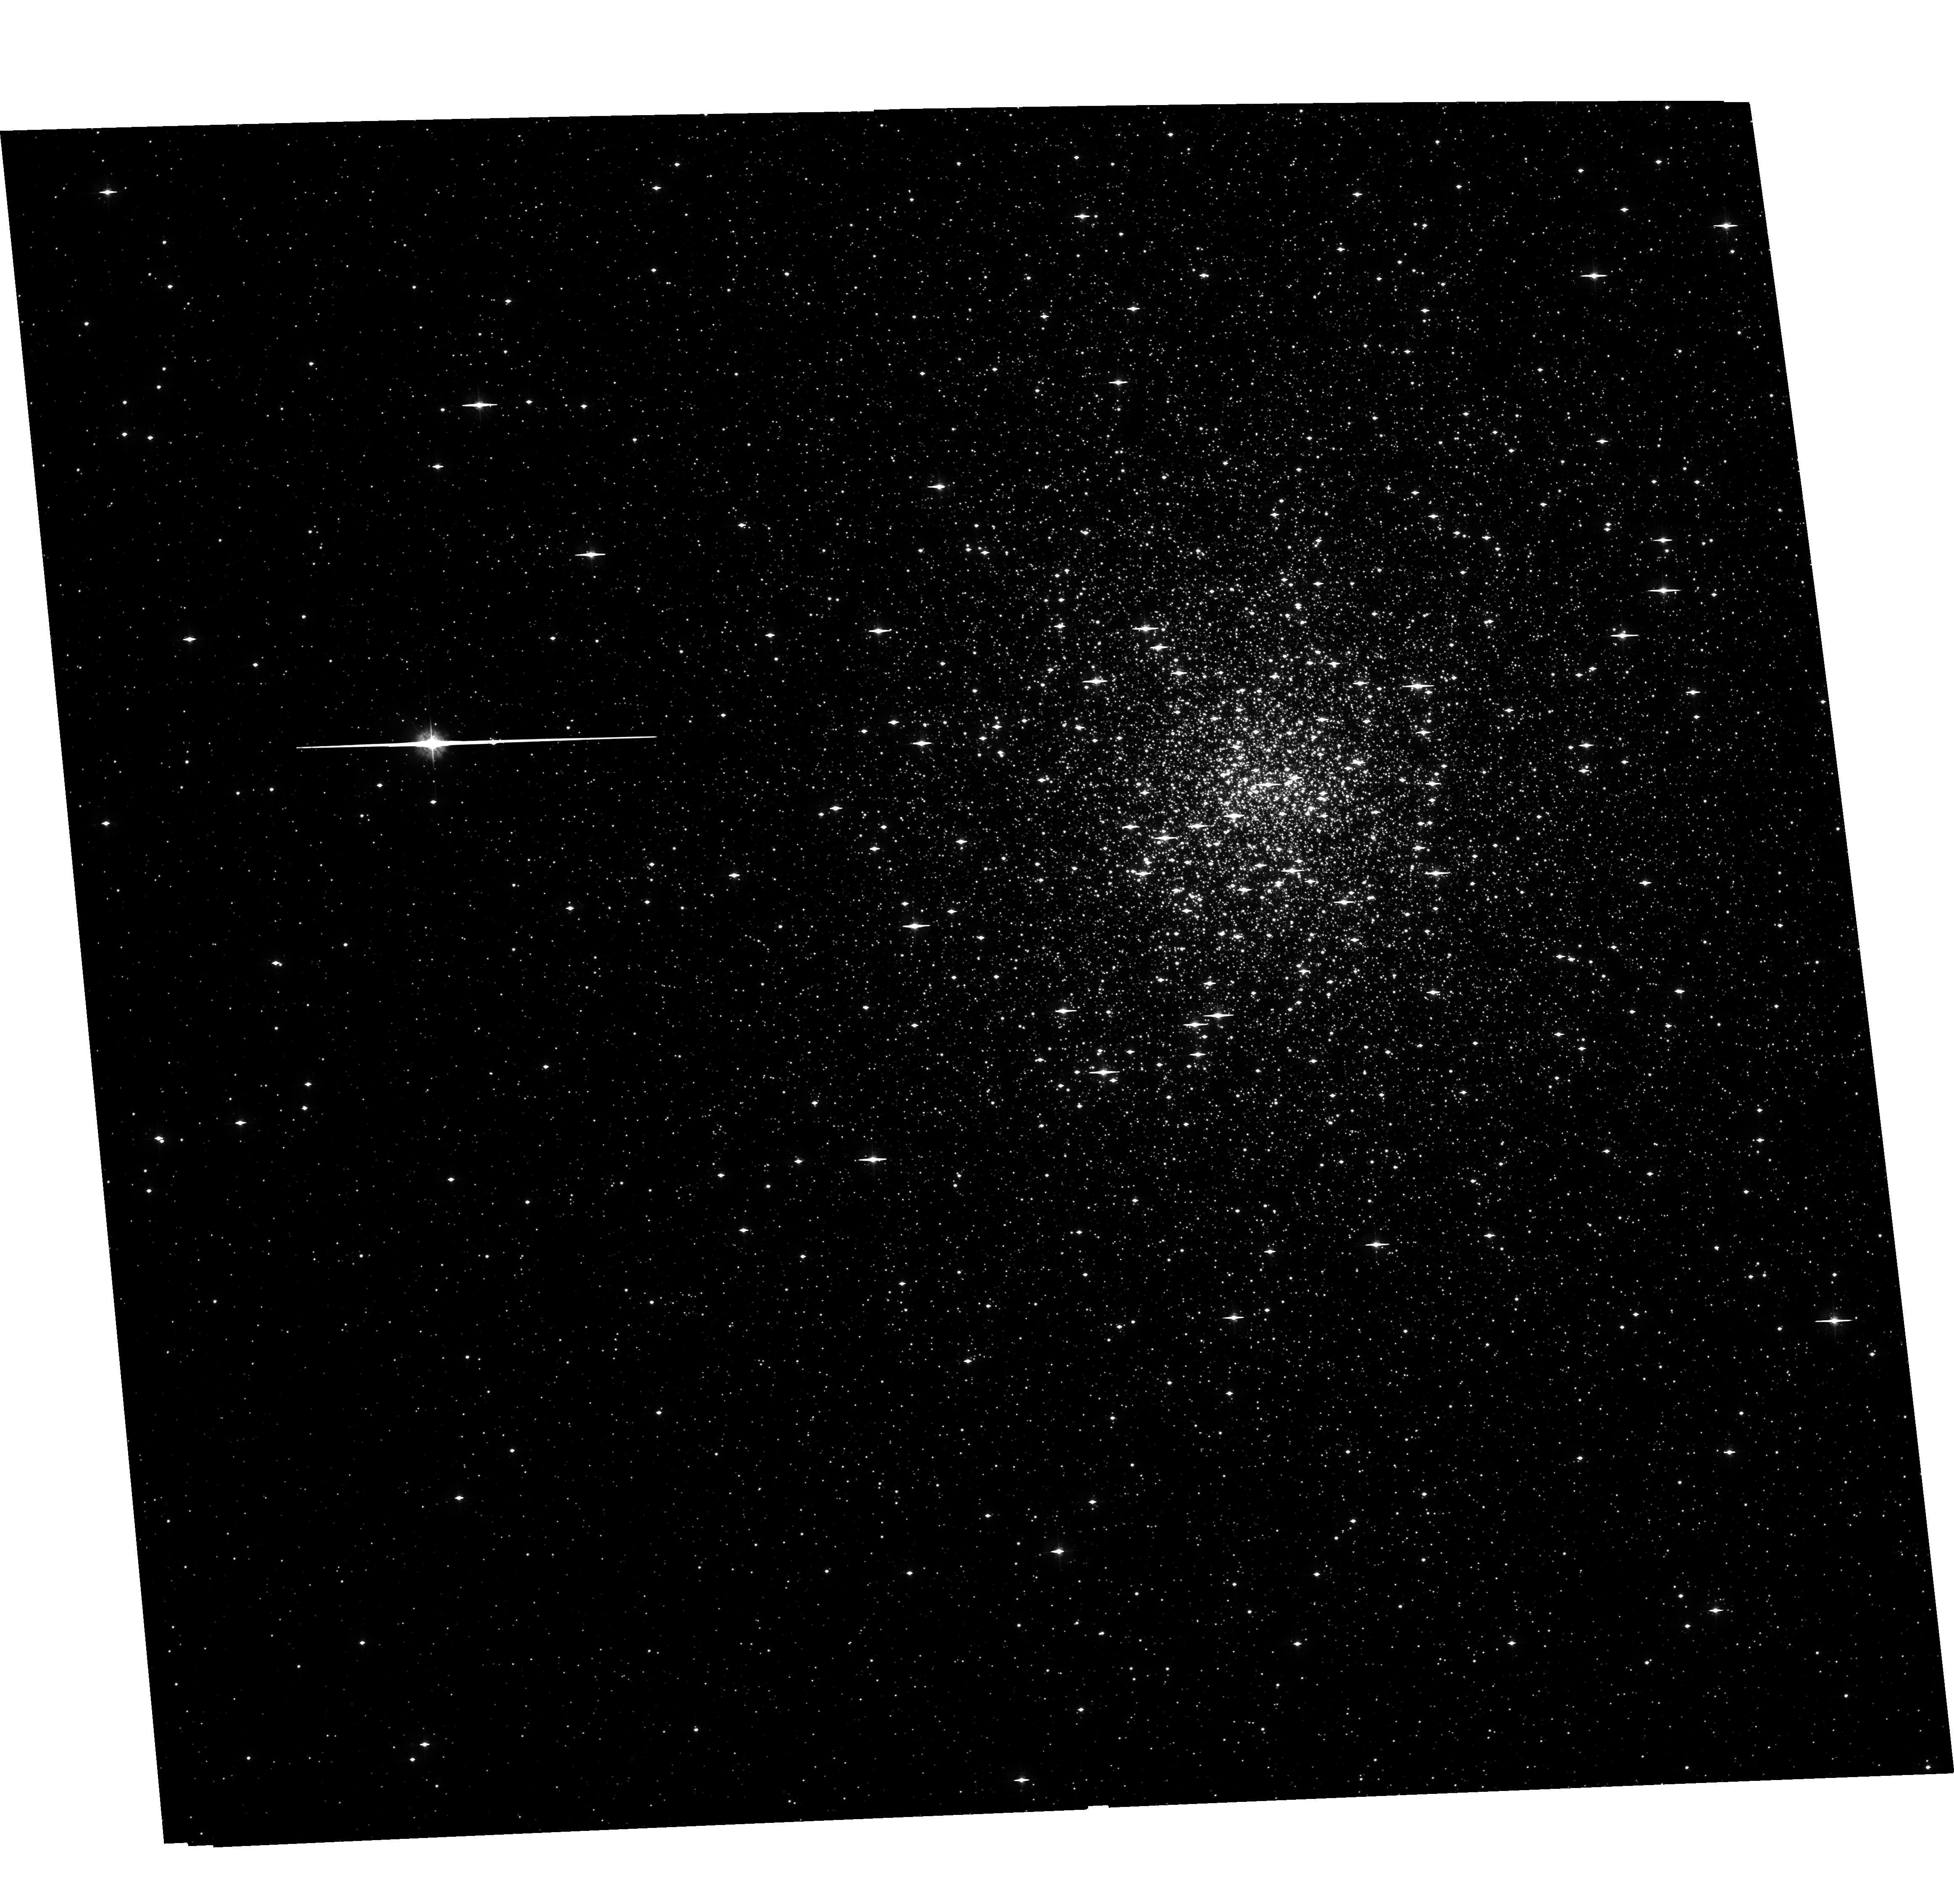
Target: NGC6541
Instrument: ACS/WFC
Filter: F435W
Exposure: 2.8 h
Observation ID: hst_10615_05_acs_wfc_f435w_j9dx05

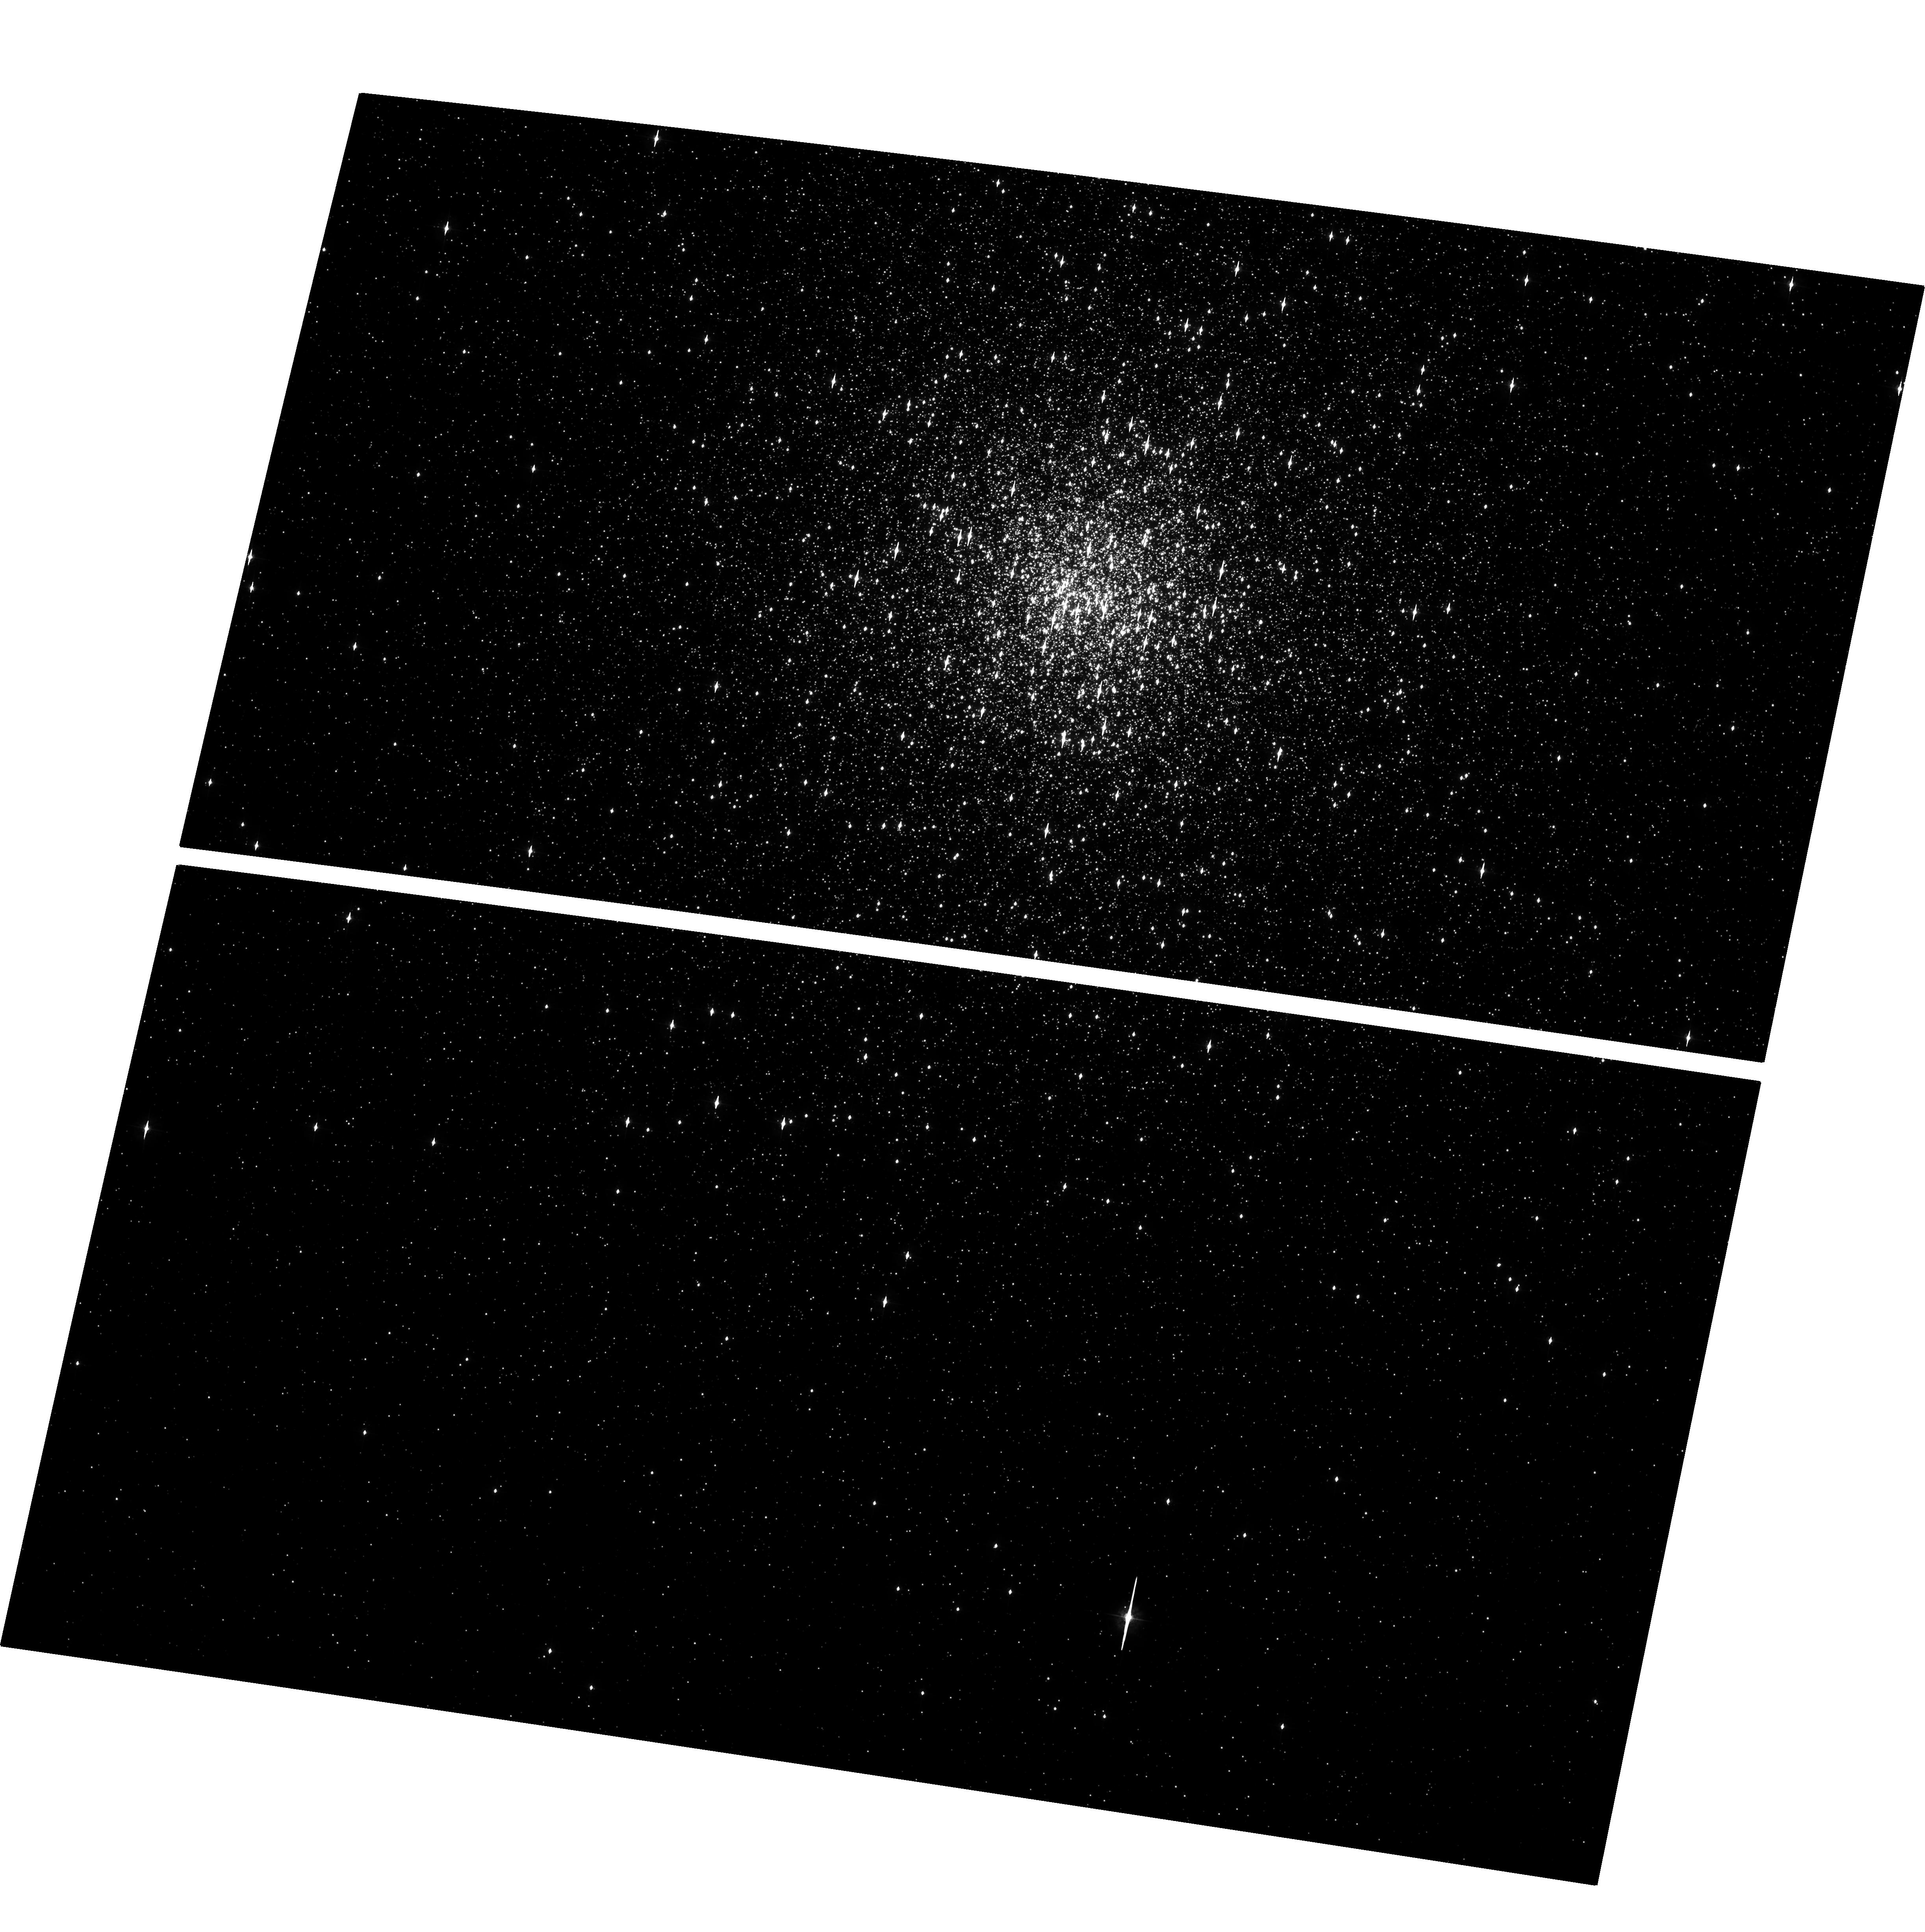
Target: NGC362
Instrument: ACS/WFC
Filter: F435W
Exposure: 2.9 h
Observation ID: hst_10615_01_acs_wfc_f435w_j9dx01

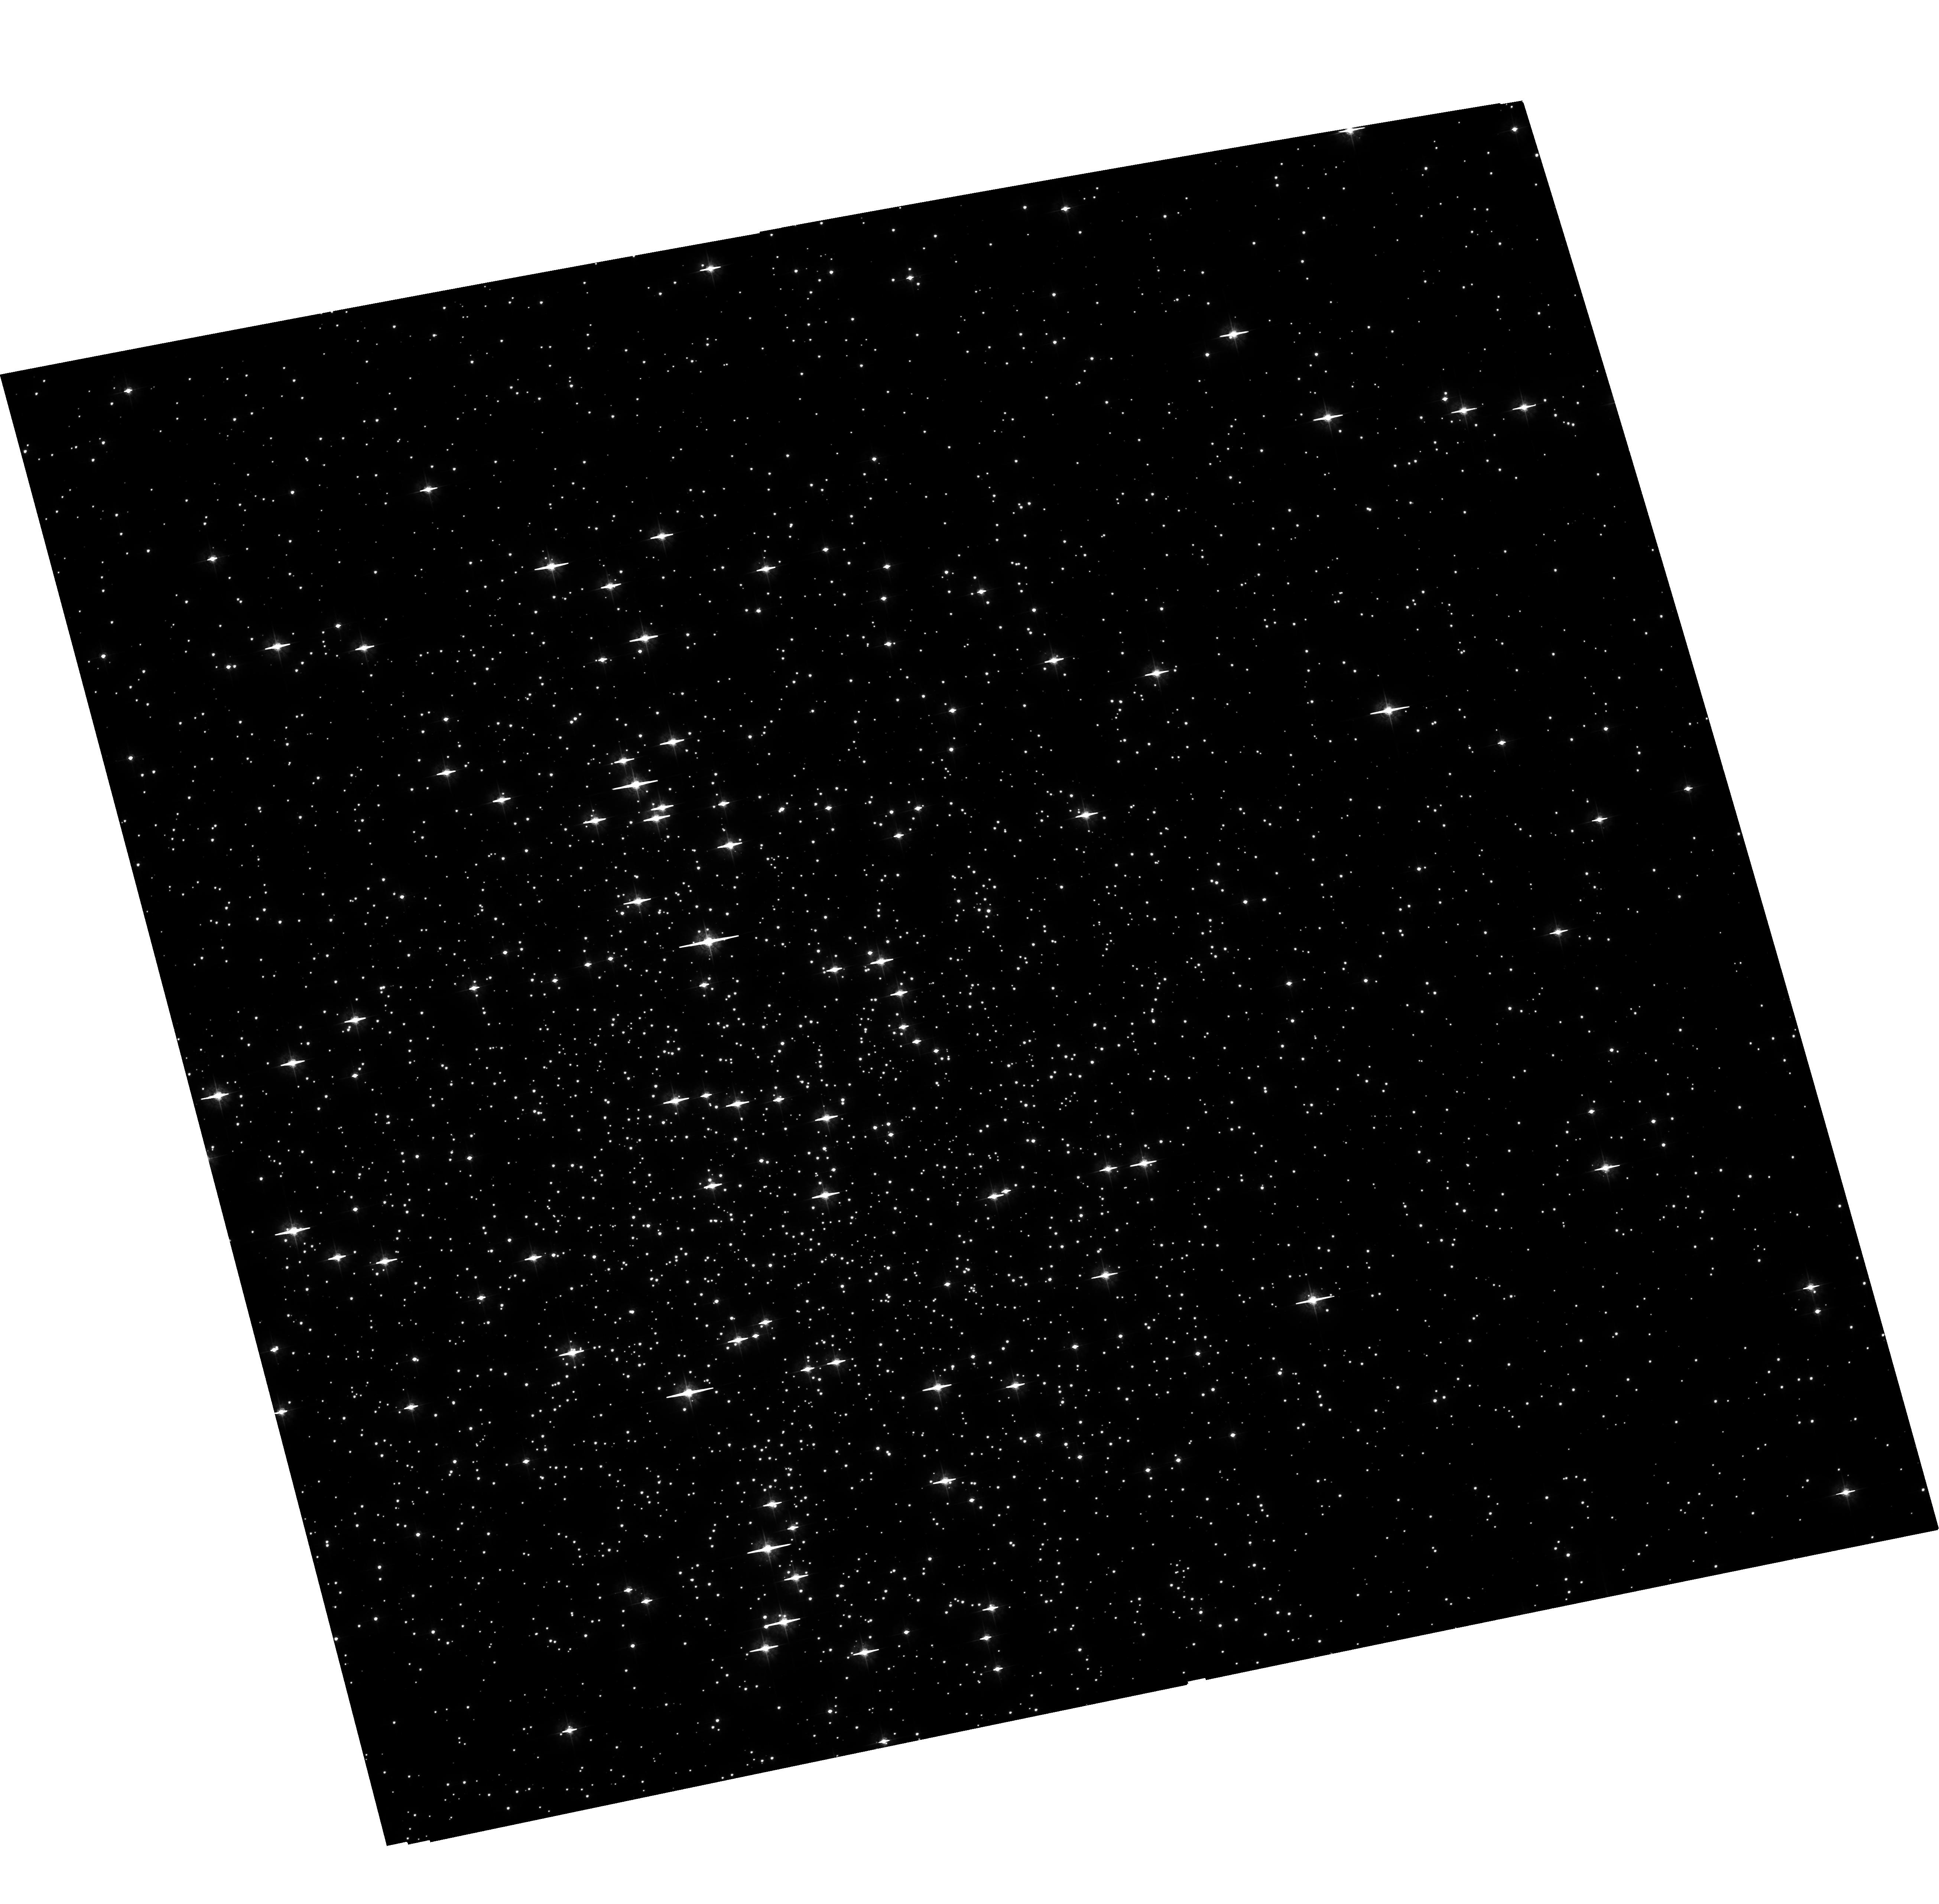
Target: NGC6121
Instrument: ACS/WFC
Filter: F435W
Exposure: 2.7 h
Observation ID: hst_10615_03_acs_wfc_f435w_j9dx03

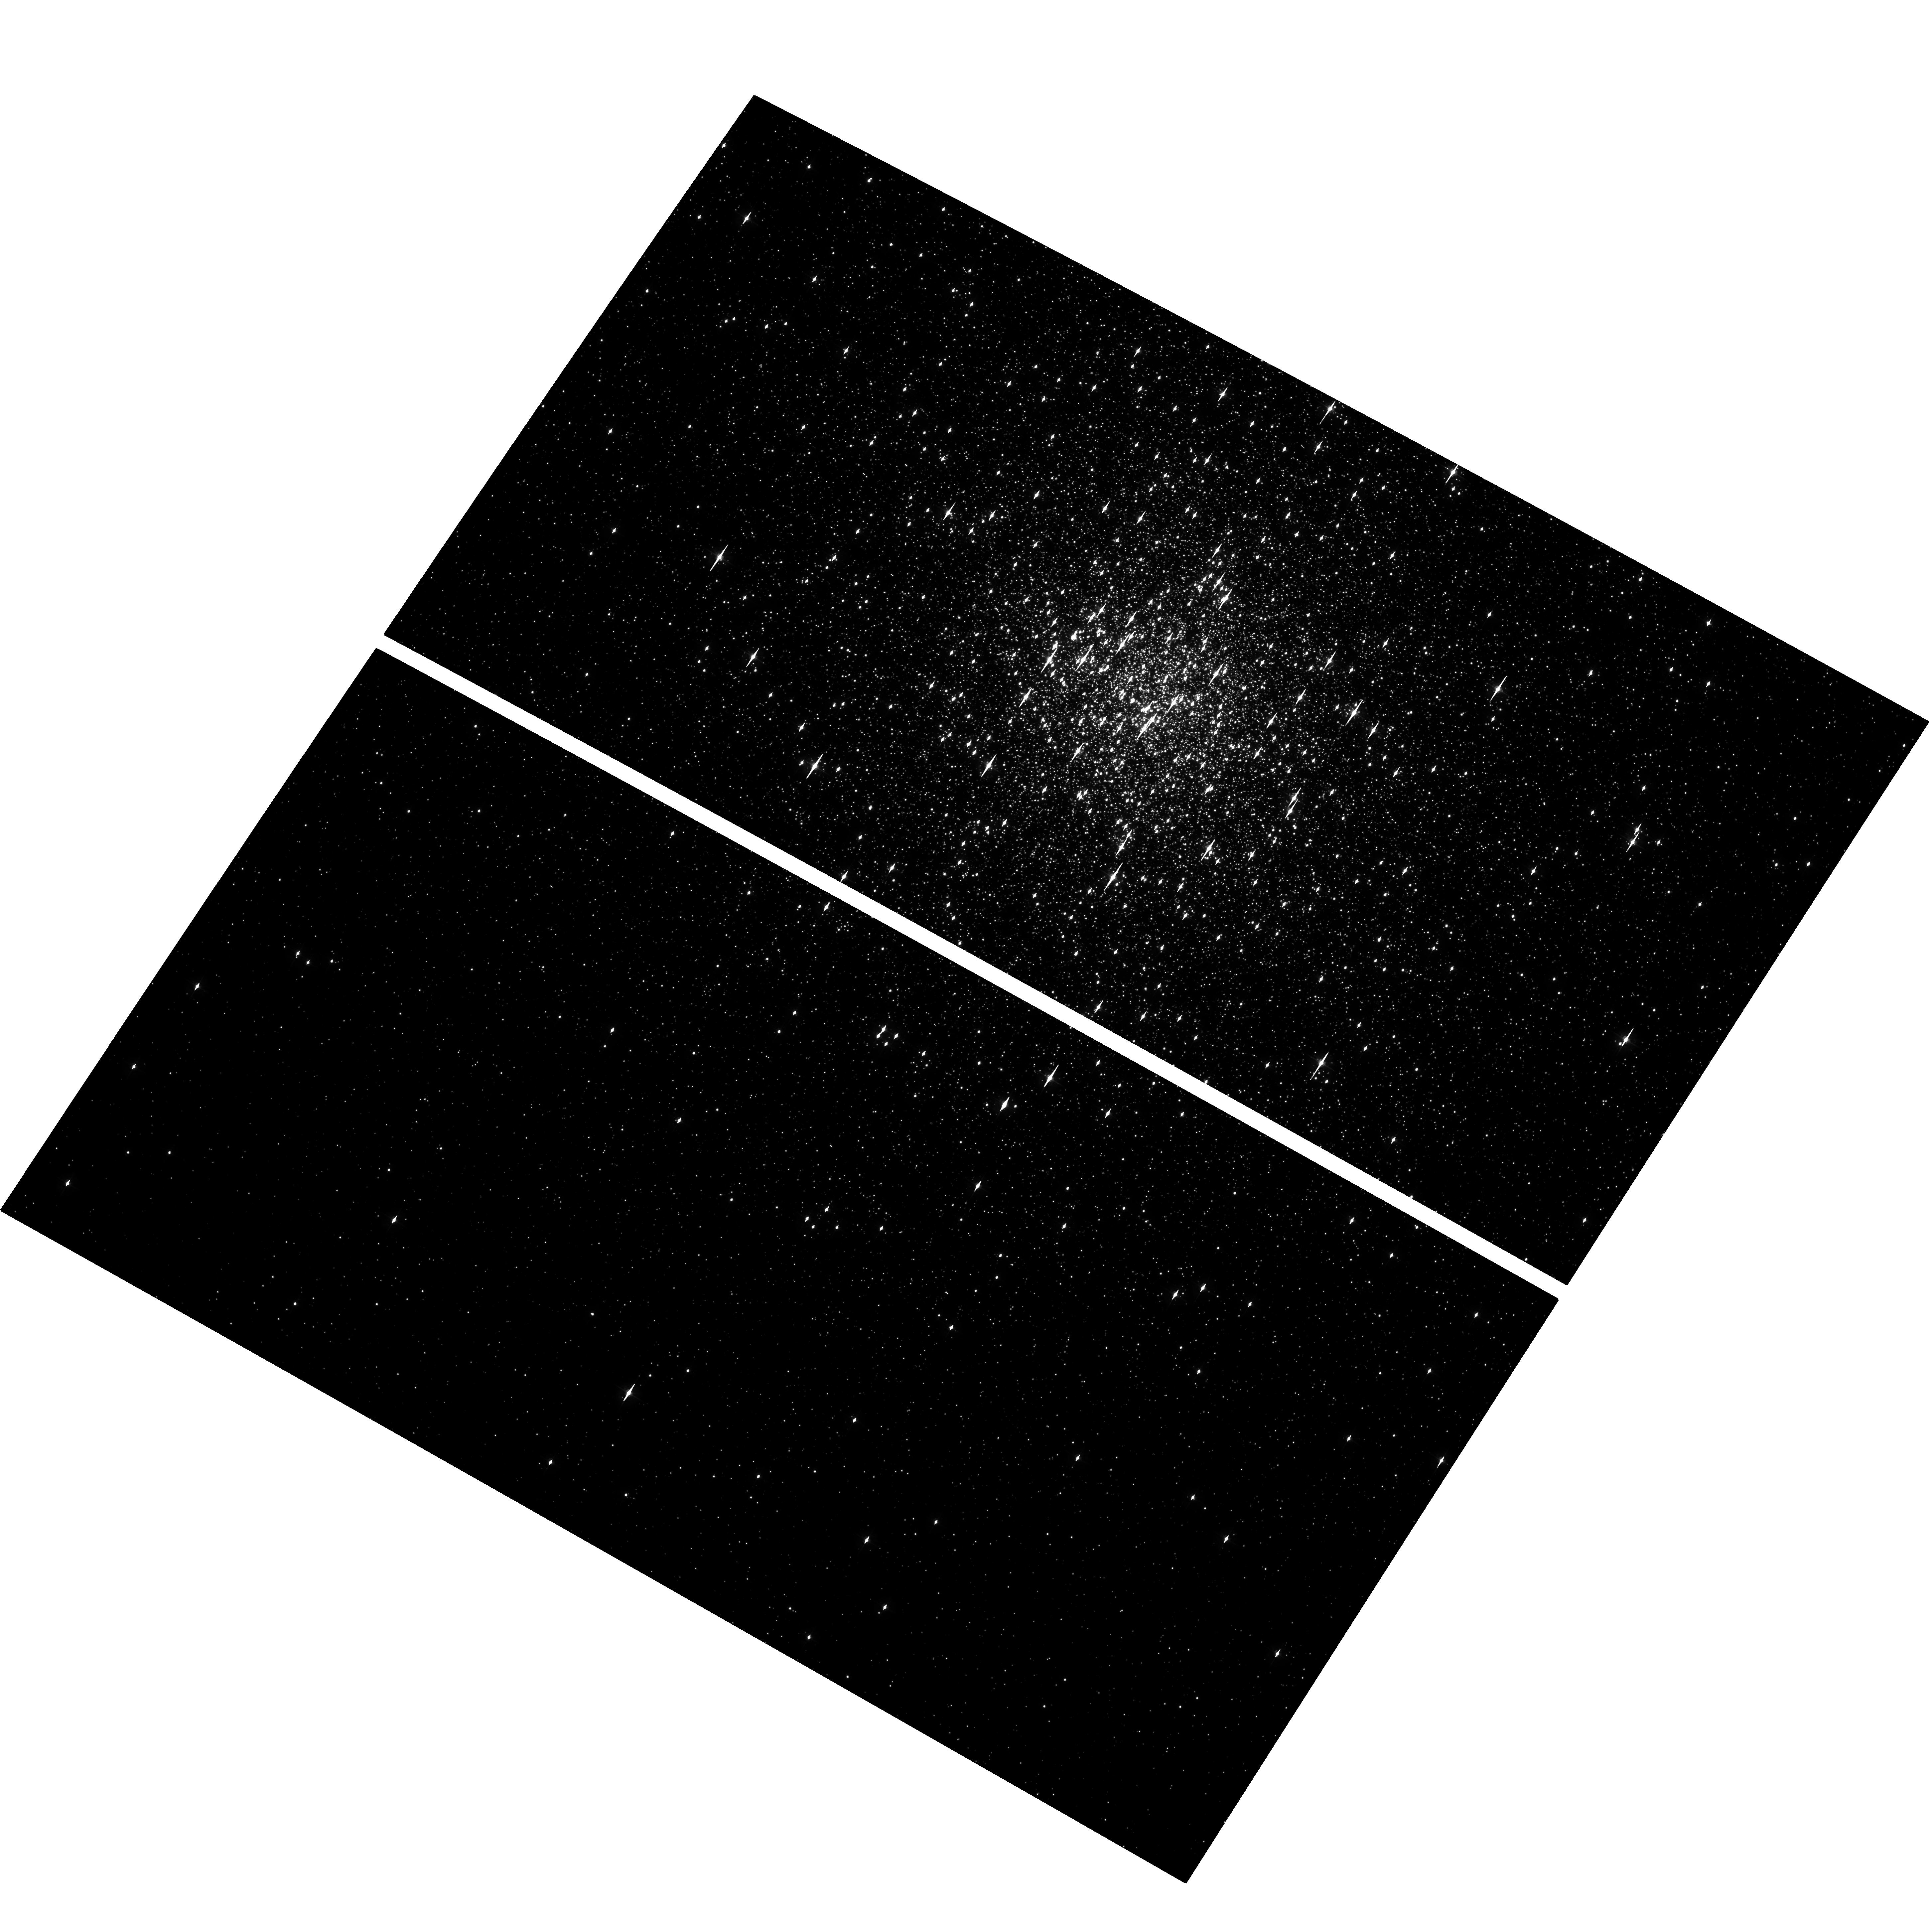
Target: NGC6341
Instrument: ACS/WFC
Filter: F435W
Exposure: 2.8 h
Observation ID: hst_10615_04_acs_wfc_f435w_j9dx04

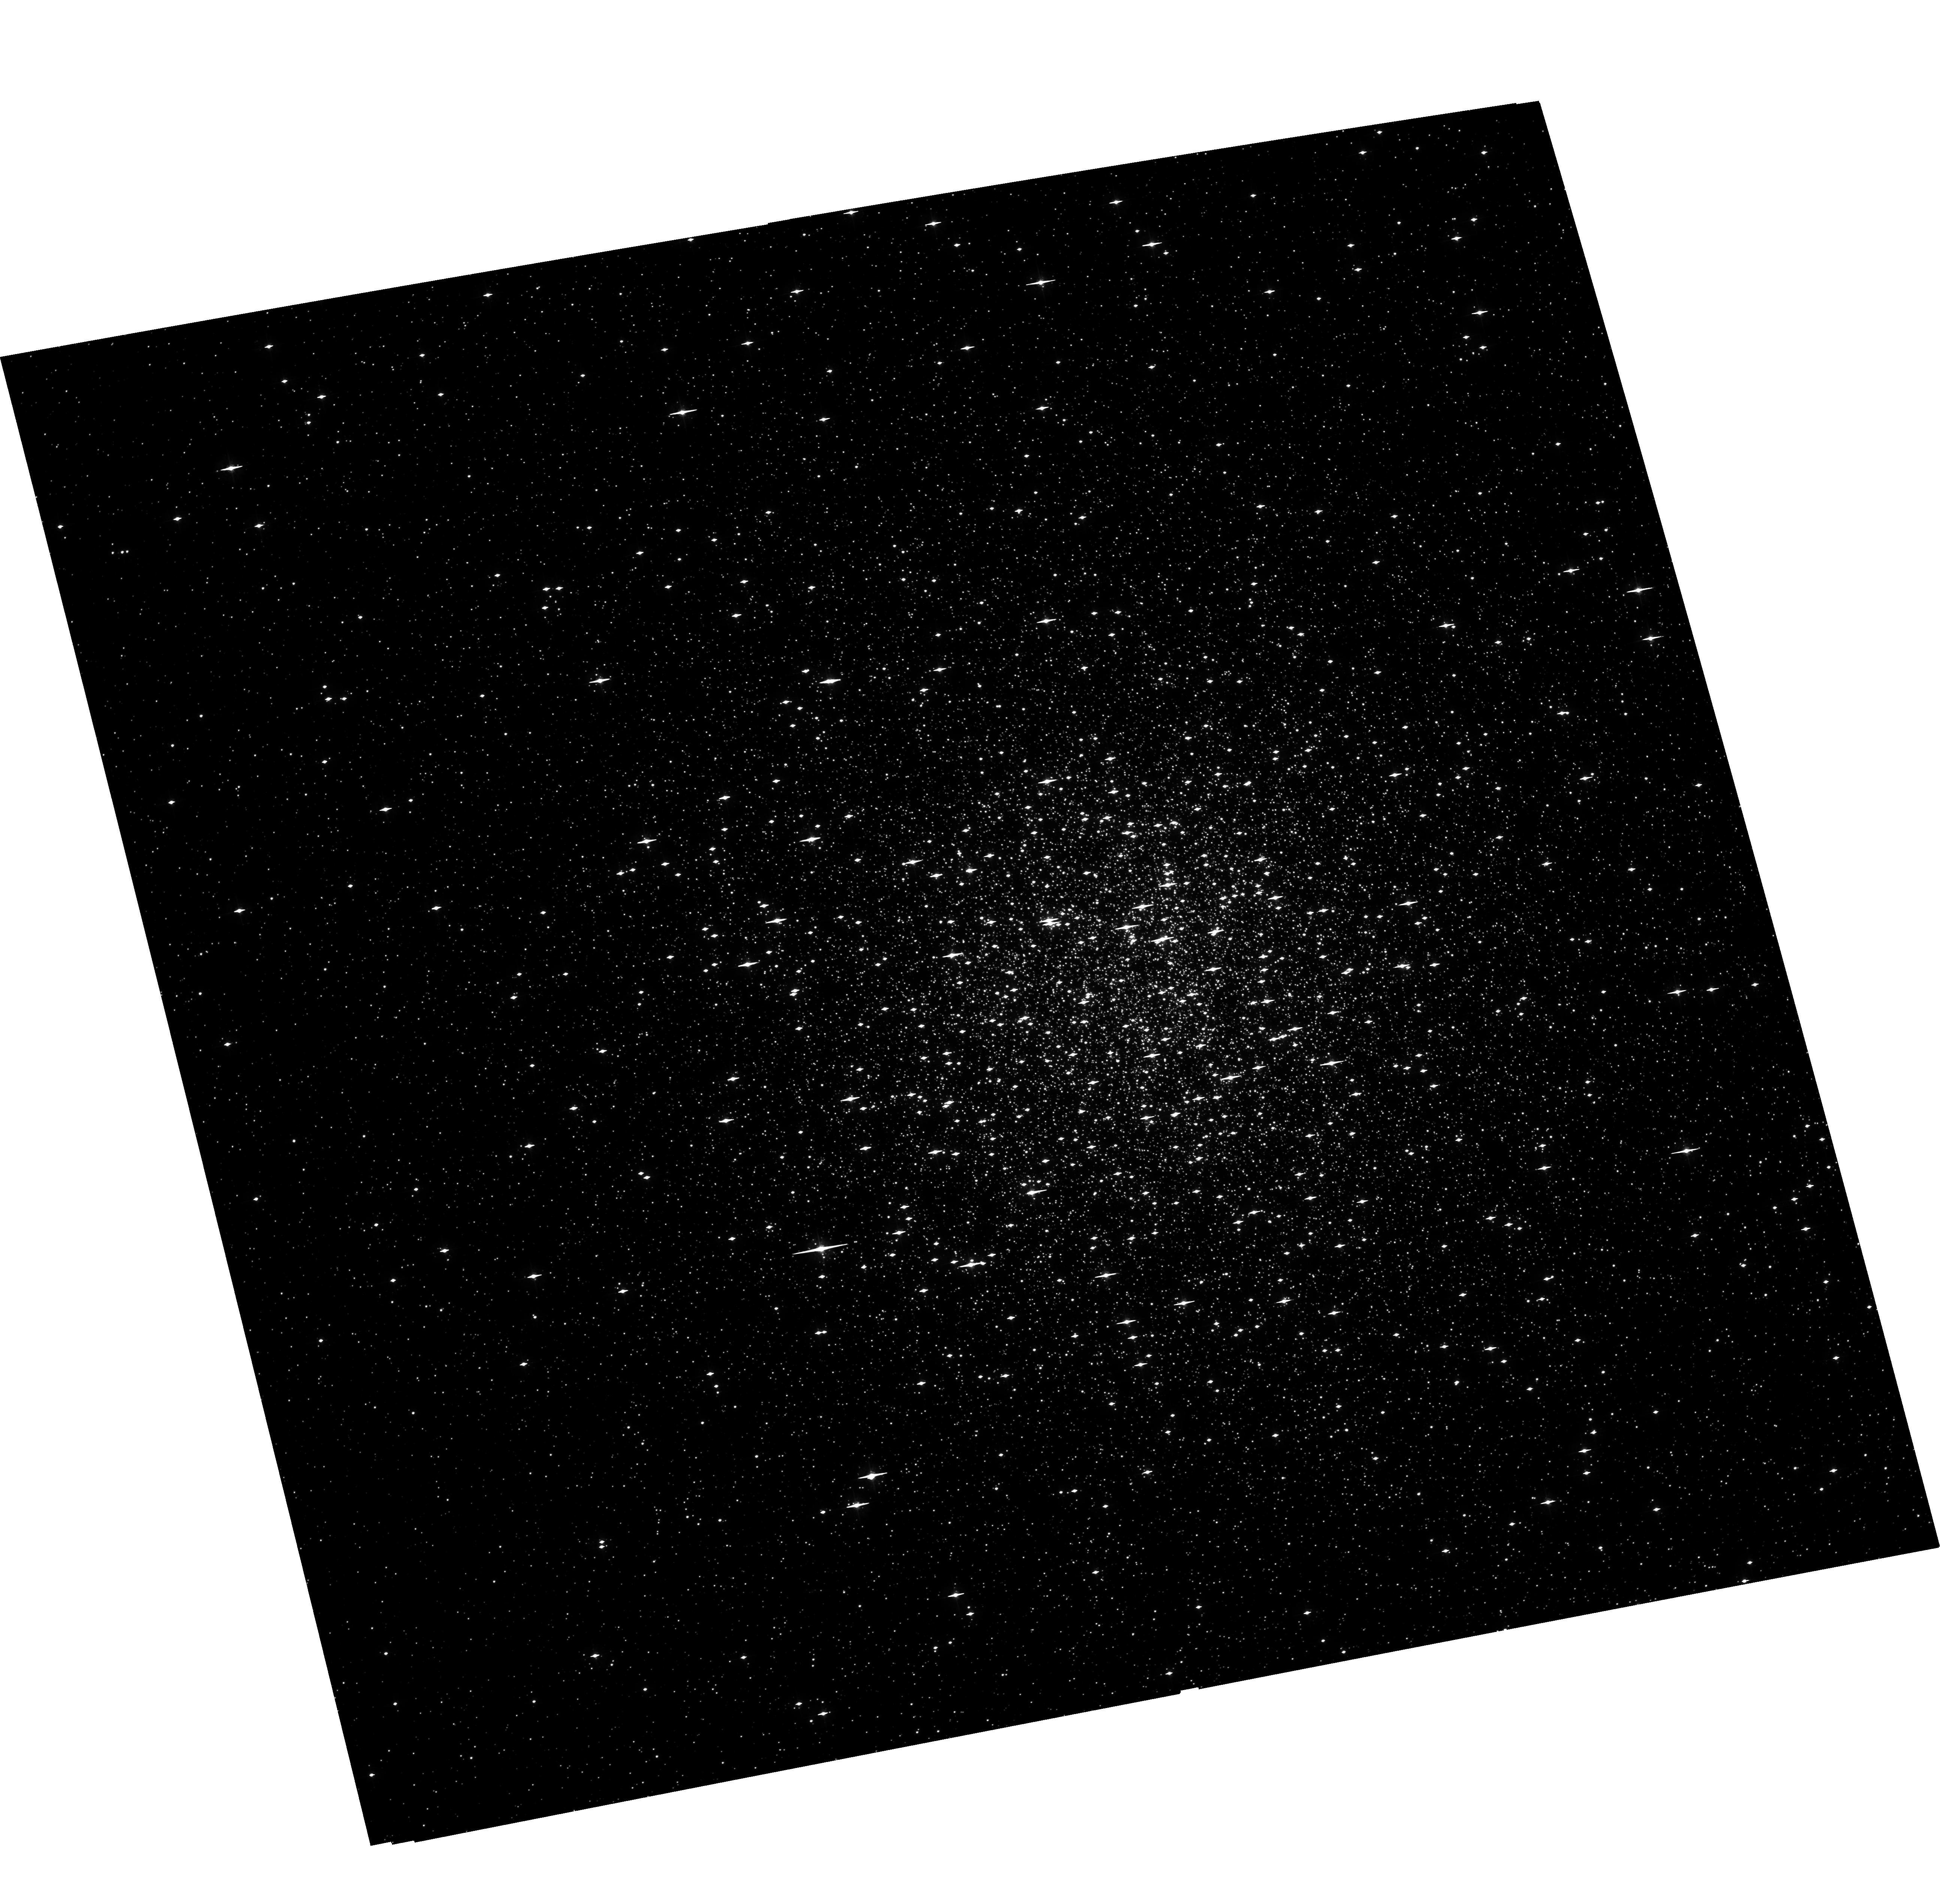
Target: NGC5904
Instrument: ACS/WFC
Filter: F435W
Exposure: 2.6 h
Observation ID: hst_10615_02_acs_wfc_f435w_j9dx02

Timing Studies of the X-ray Binary Populations in Globular Clusters (PI: Anderson, Scott F.)

Close binaries are fundamental to the dynamical stability and evolution of globular clusters, but large populations have been extremely difficult to identify. Chandra X-ray images provide a revolutionary resource, revealing a few to dozens of low-luminosity X-ray sources in every cluster deeply examined; our own Chandra programs uniformly study these ubiquitous X-ray sources (close binaries and their progeny) in a dozen clusters. We have obtained multicolor, single-epoch, ACS images, from which to obtain initial optical counterparts, especially CVs (the dominant population in most clusters), BY Dra's, and qLMXBs. As HST capability for follow-on, confirming, spectra of our multicolor-selected counterparts is now severely curtailed, we propose an ACS time-series imaging program that will yield equivalent follow-on information for 5 of our clusters. The proposed ACS time-series data with 6 min resolution and 8 hr time-span, will: provide variability information to secure our suggested multicolor identifications; allow secure classifications of the various X-ray subpopulations (e.g., CVs vs. BY Dra's); yield quality lightcurves, whose shape will help test the notion that magnetic CVs are more common in globular clusters than the field; and, provide interesting contraints on the period distributions of cluster X-ray binaries.